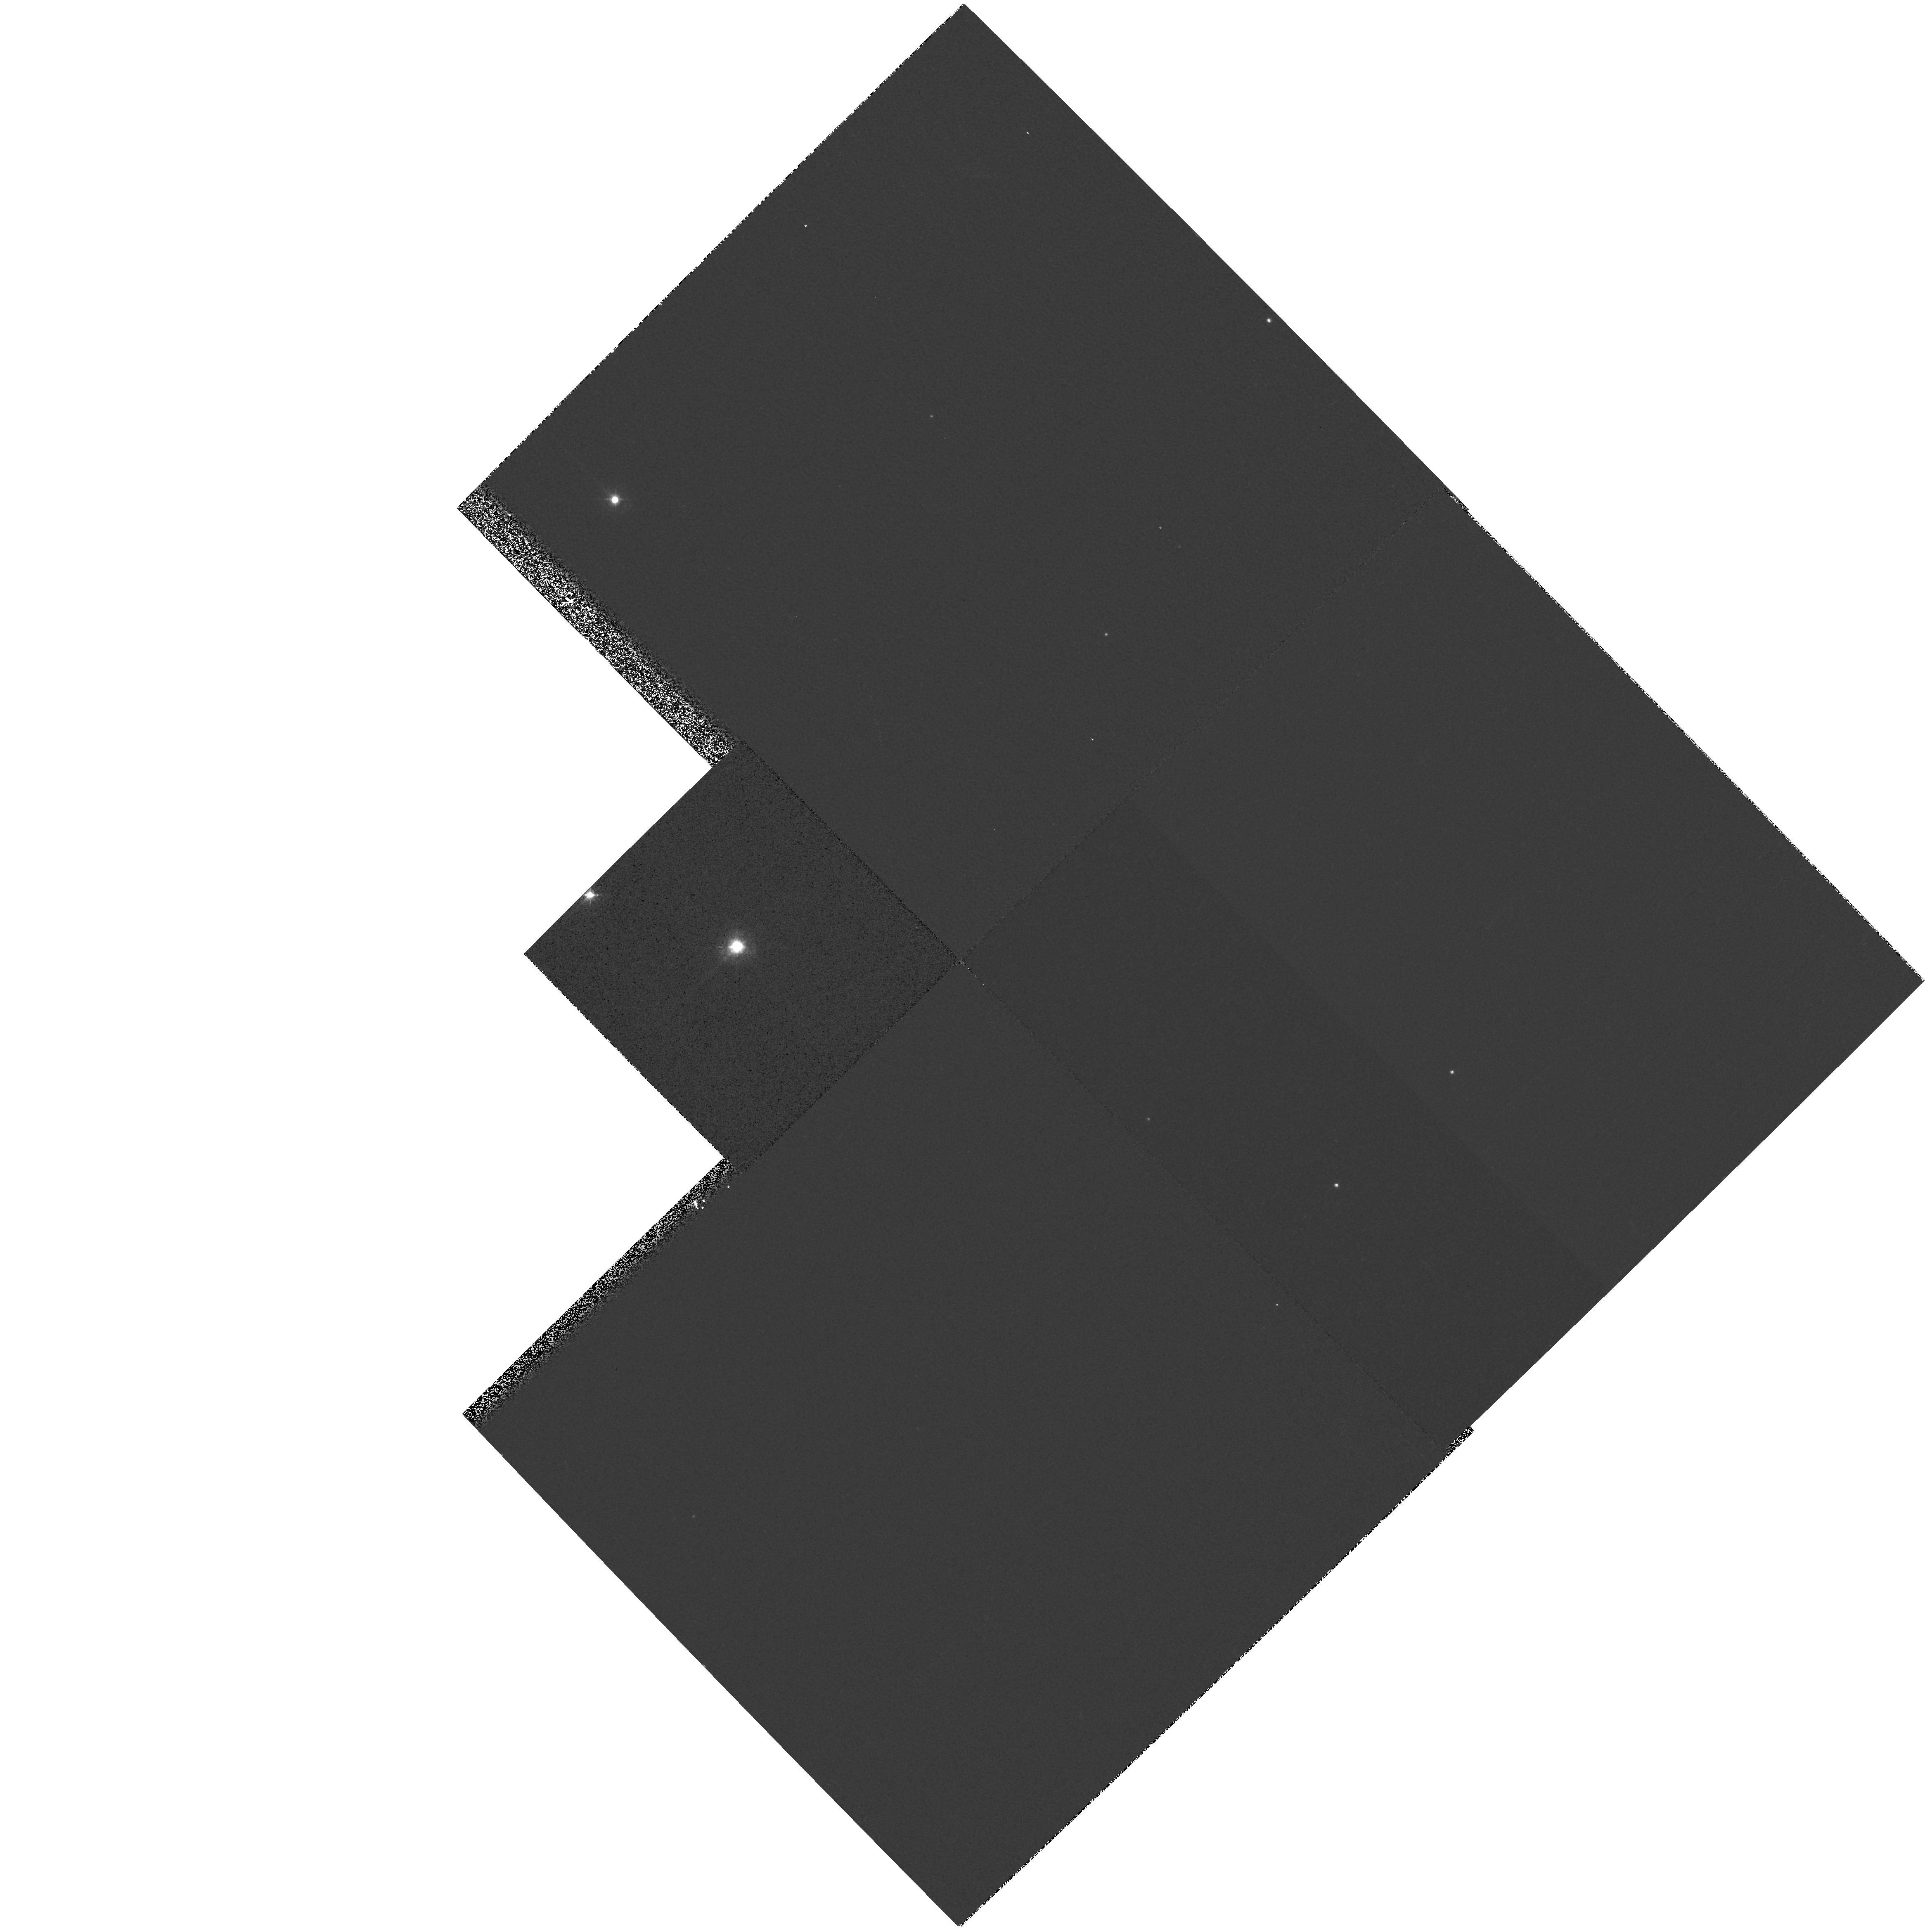
Target: VXSGR. Instrument: WFPC2/PC. Filter: F467M. Exposure: 2 min. Observation ID: hst_8099_04_wfpc2_pc_f467m_u5ho04

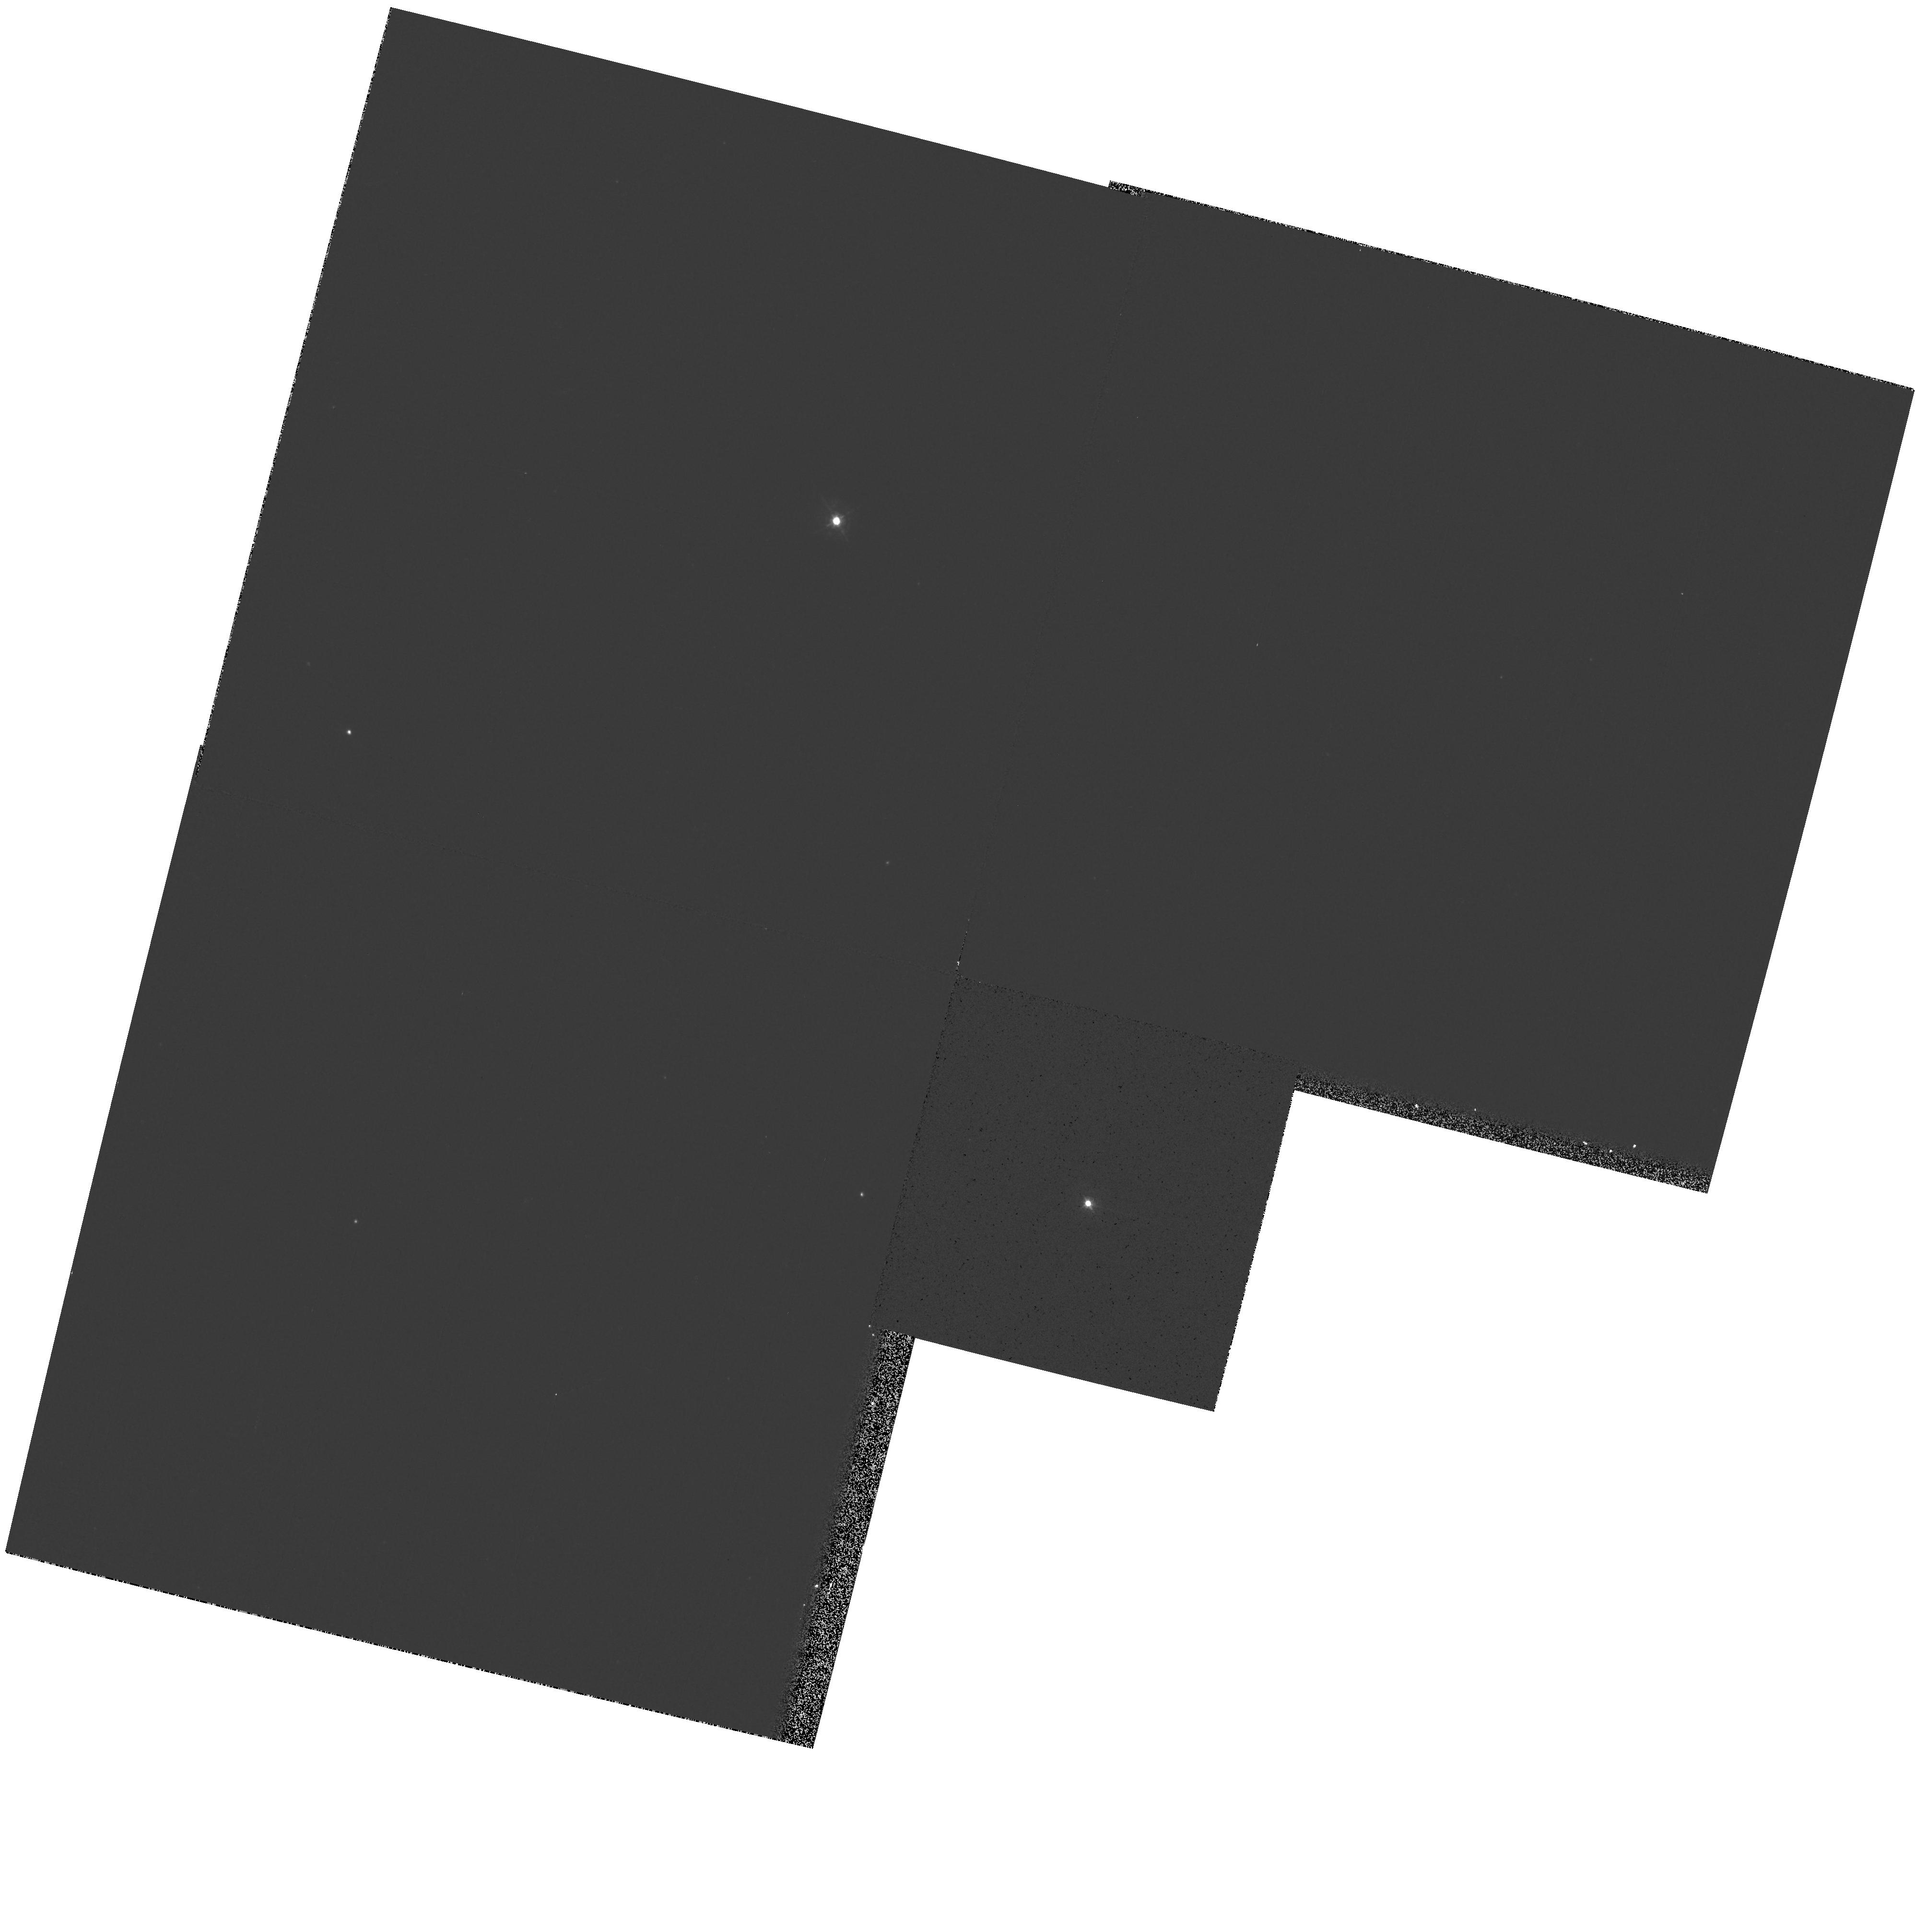
Target: SPER. Instrument: WFPC2/PC. Filter: F467M. Exposure: 1 min. Observation ID: hst_8099_05_wfpc2_pc_f467m_u5ho05

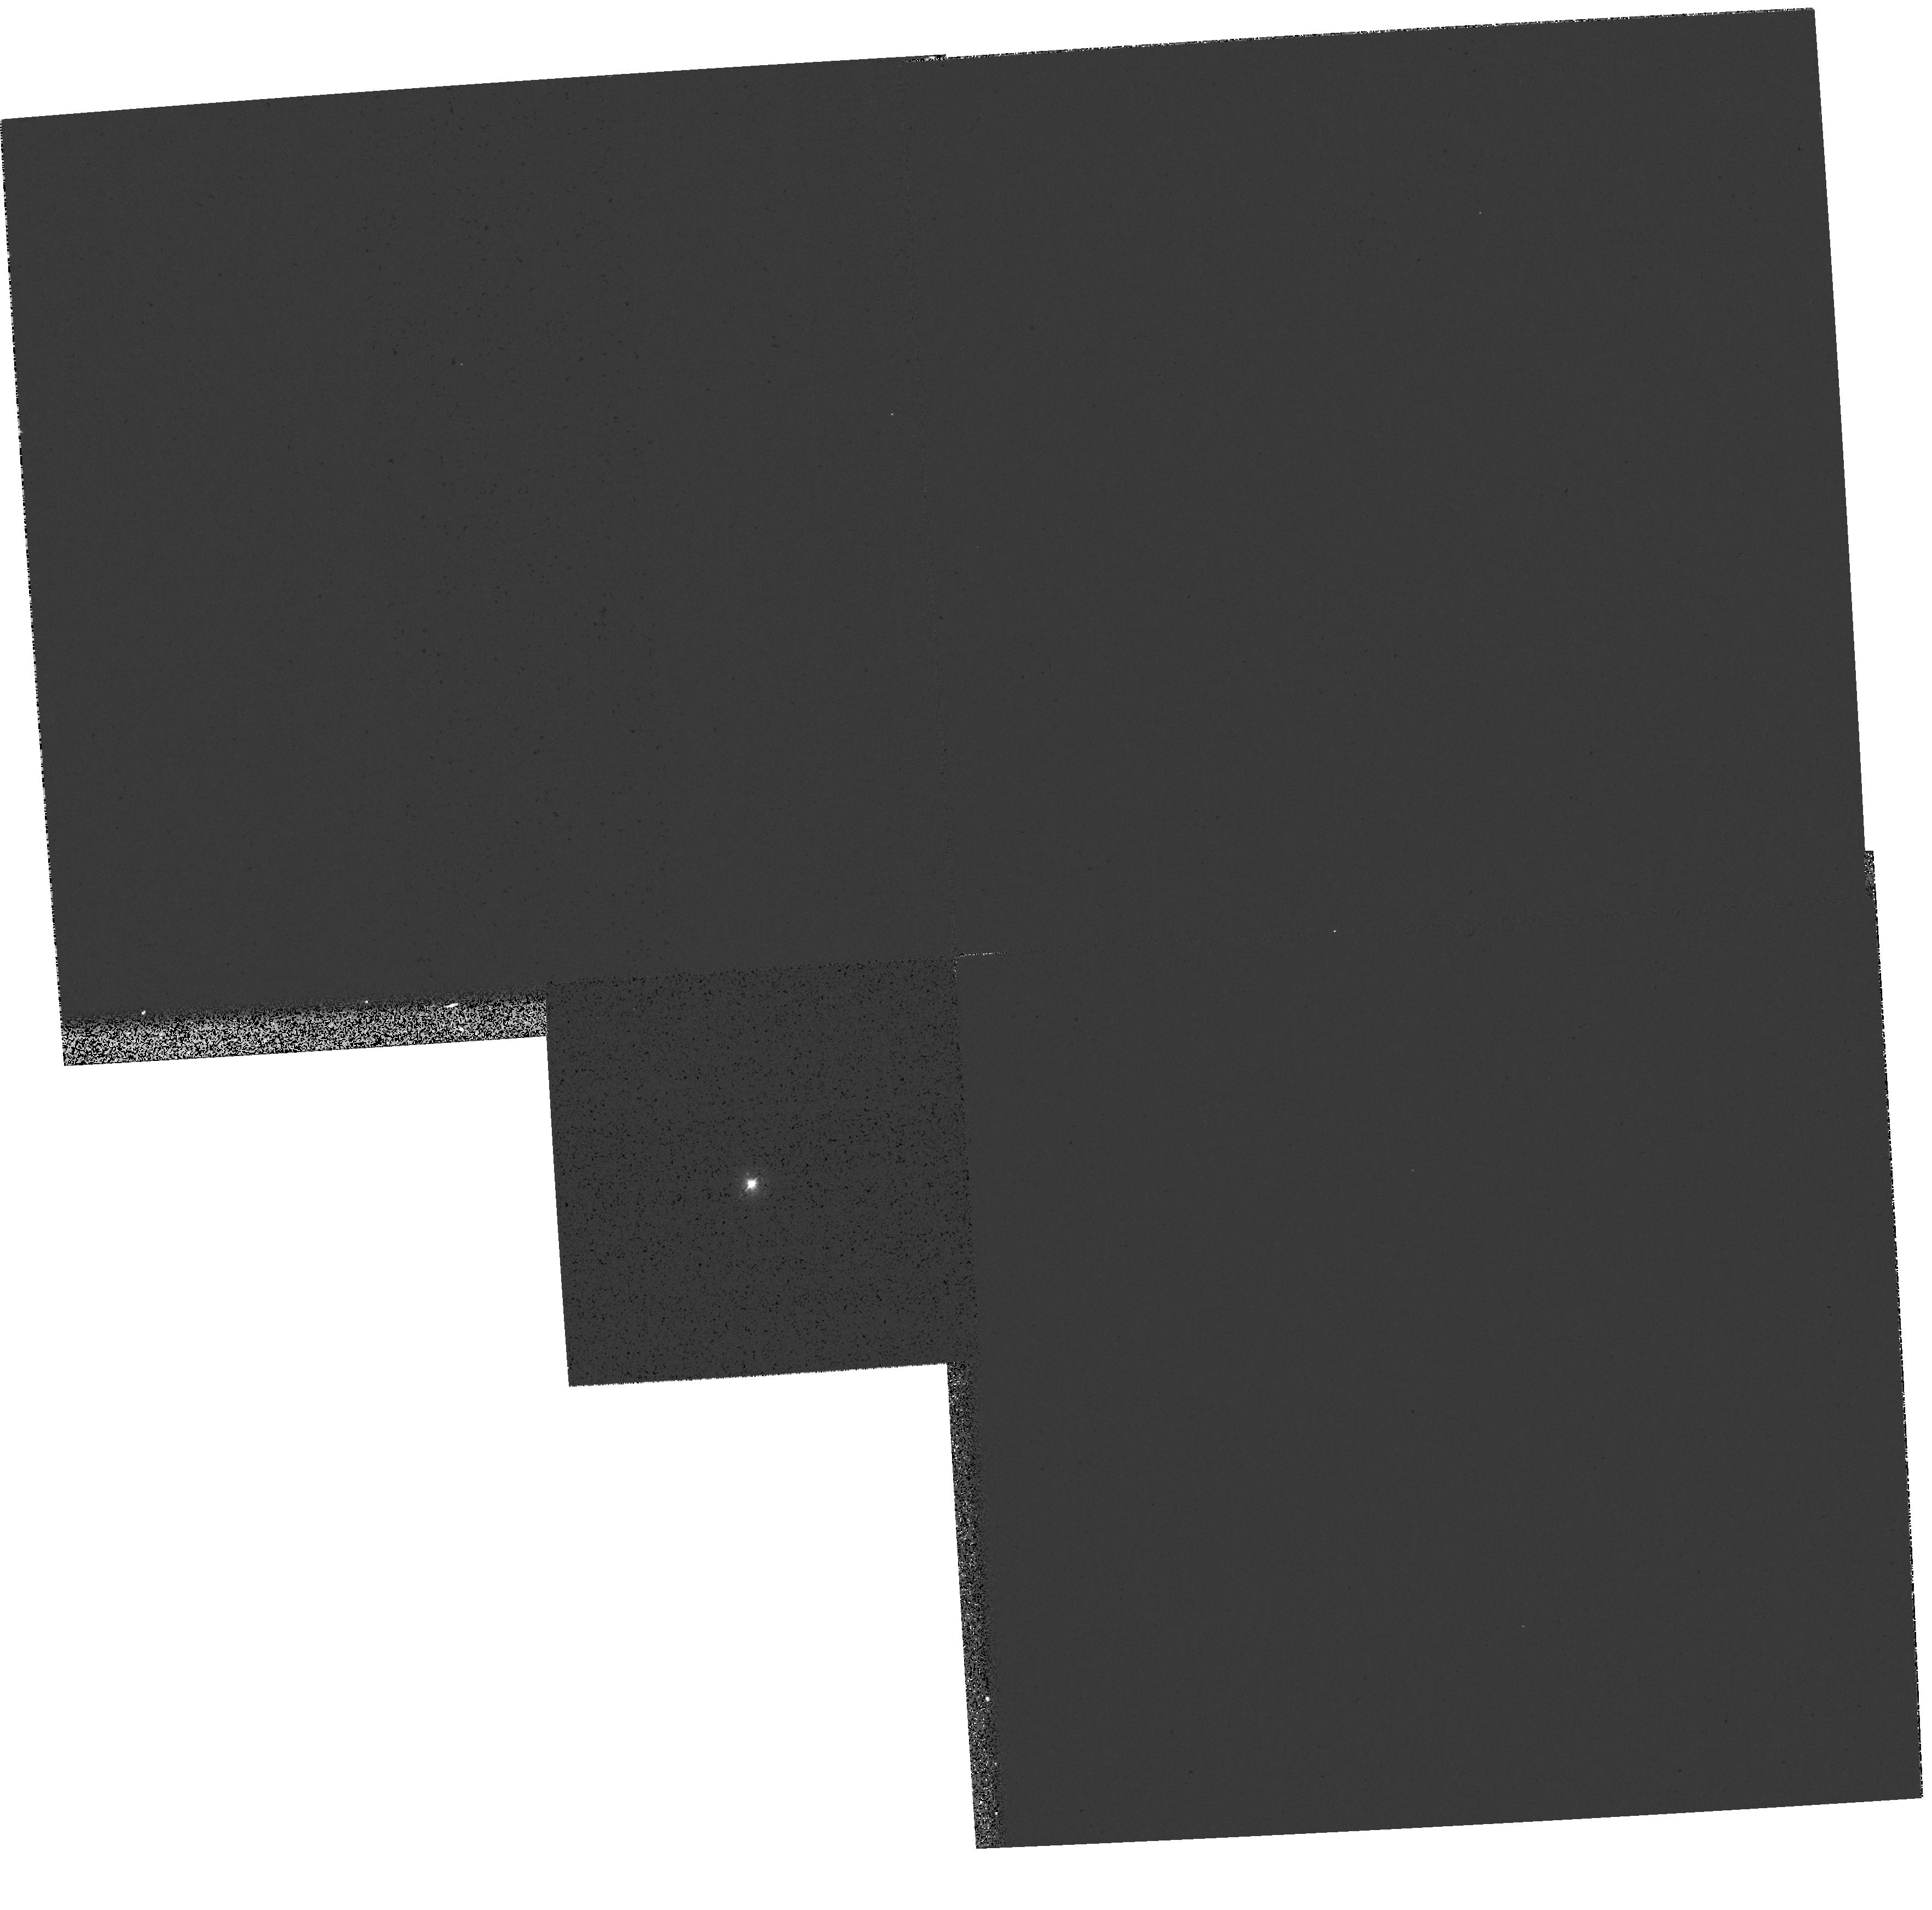
Target: RHOCAS. Instrument: WFPC2/PC. Filter: F375N. Exposure: 1 min. Observation ID: hst_8099_02_wfpc2_pc_f375n_u5ho02

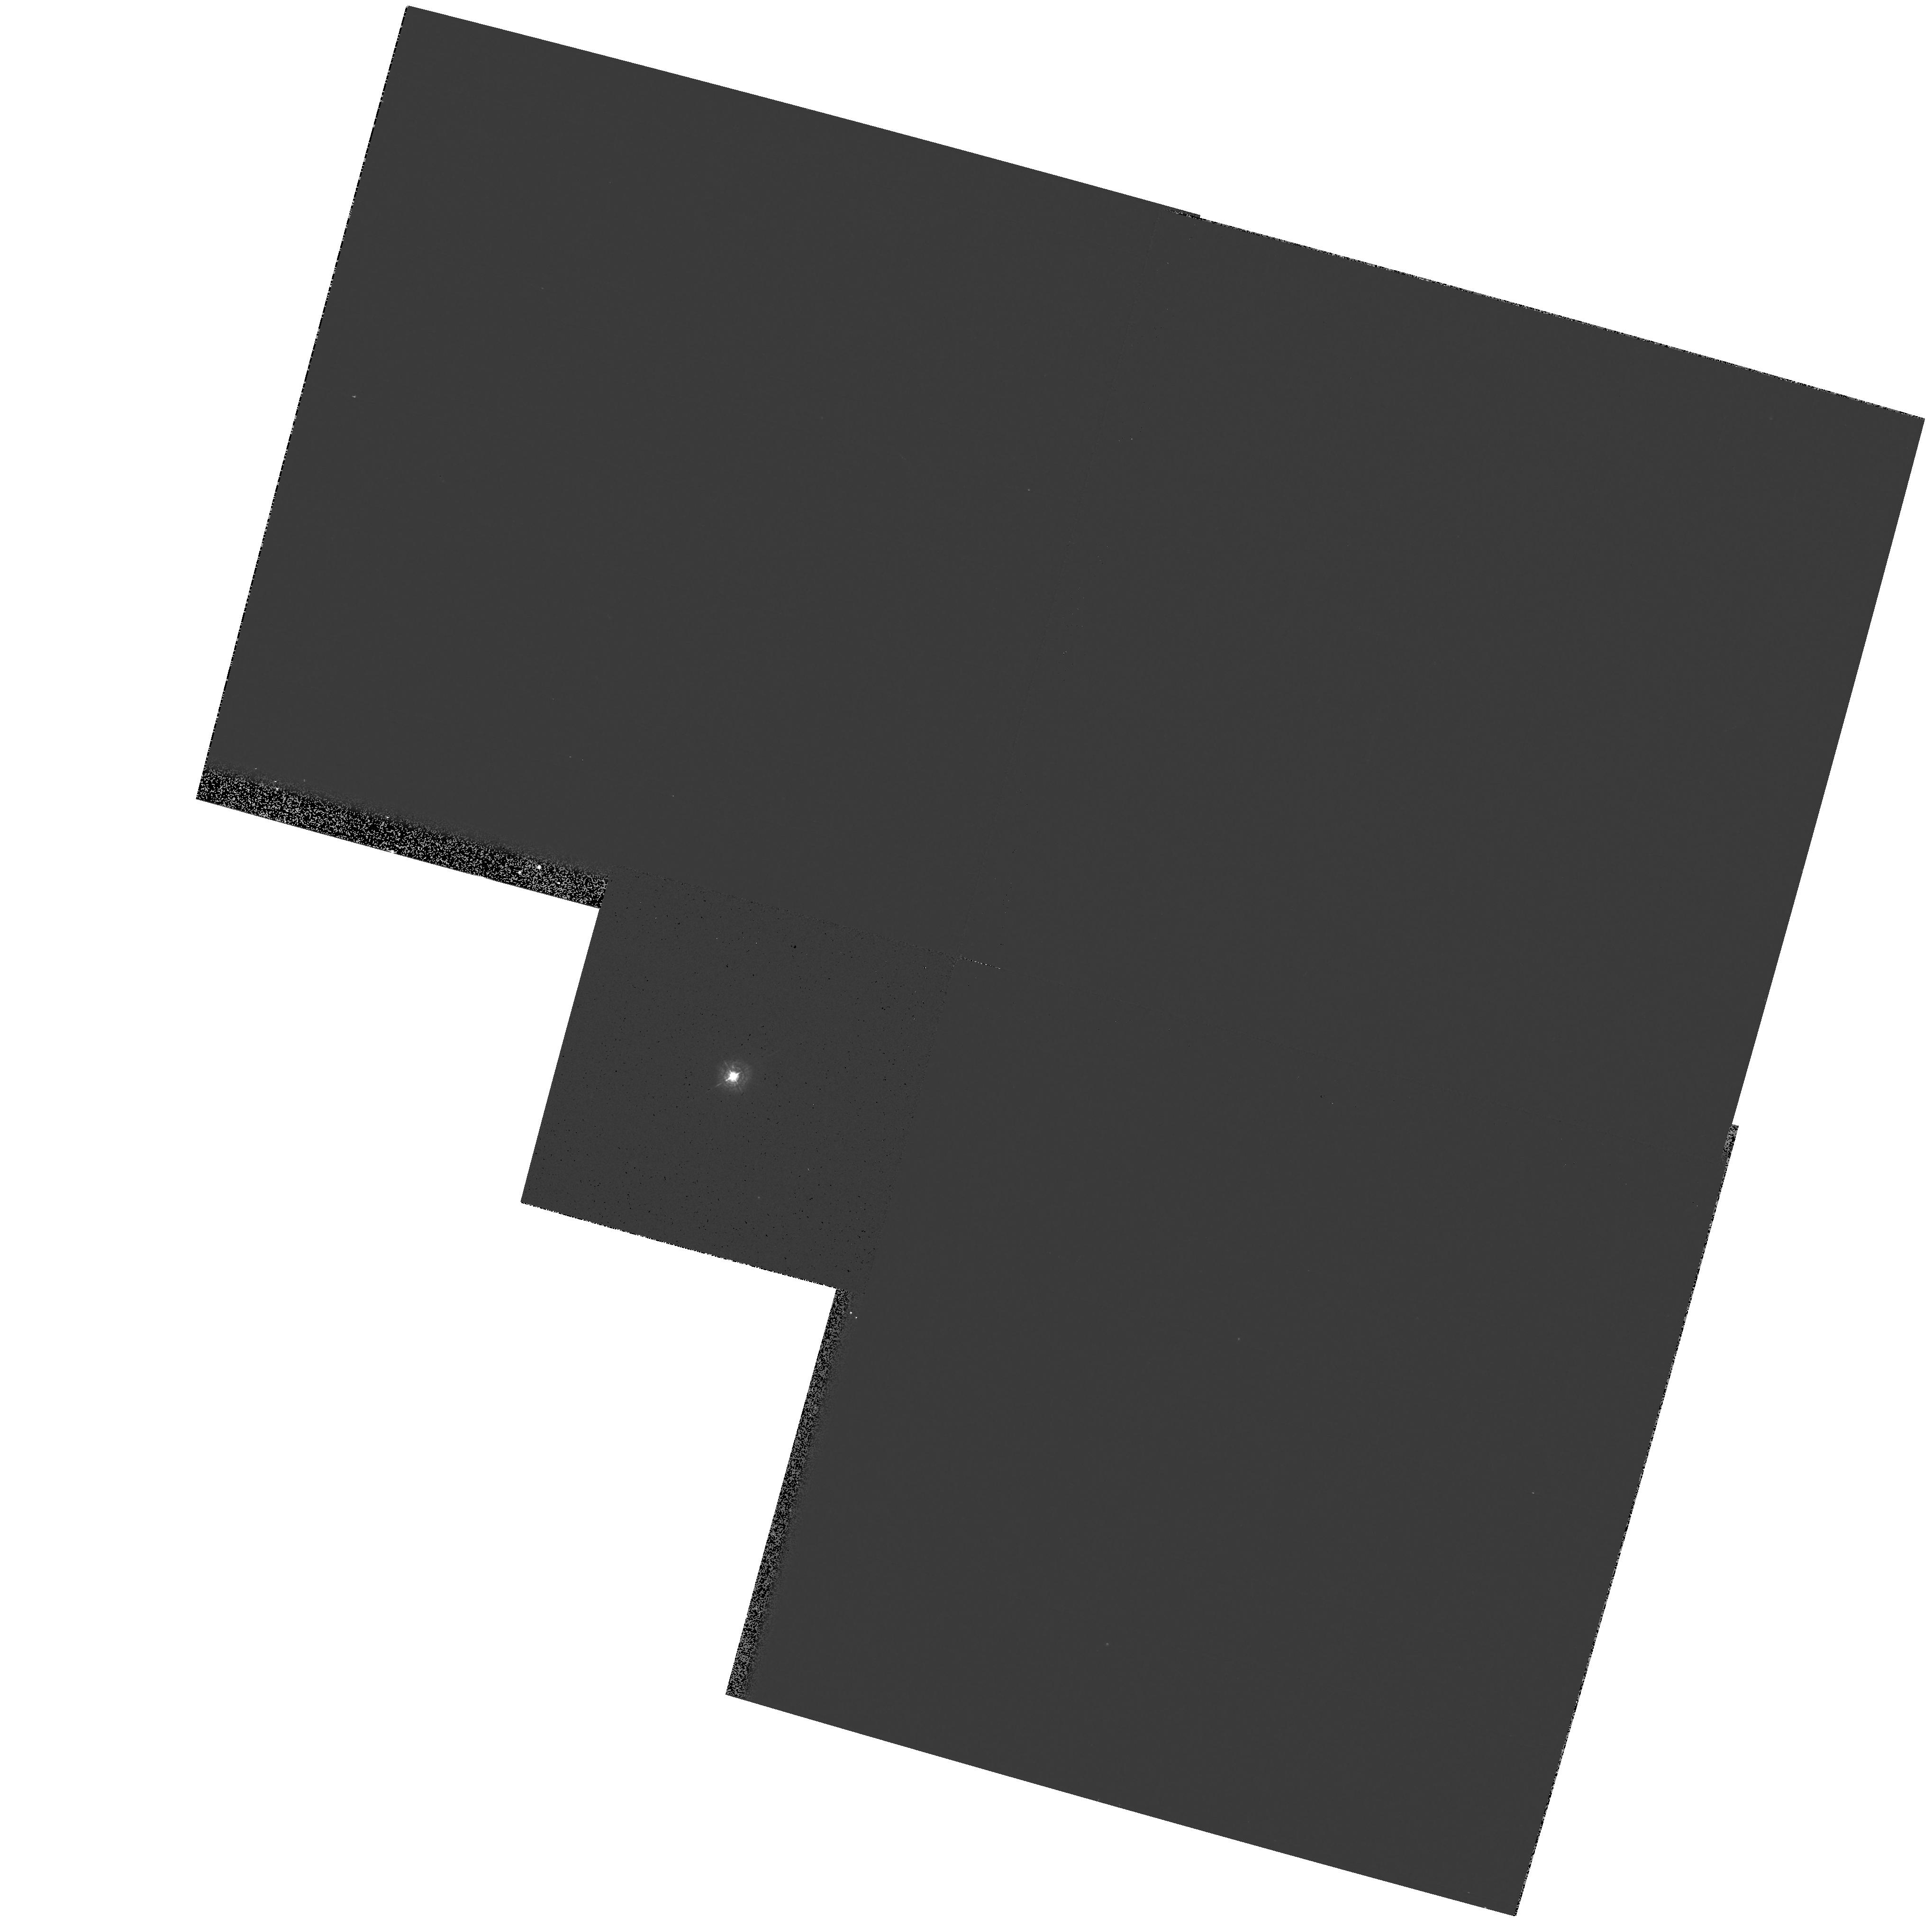
Target: HR8752. Instrument: WFPC2/PC. Filter: F375N. Exposure: 3 min. Observation ID: hst_8099_06_wfpc2_pc_f375n_u5ho06

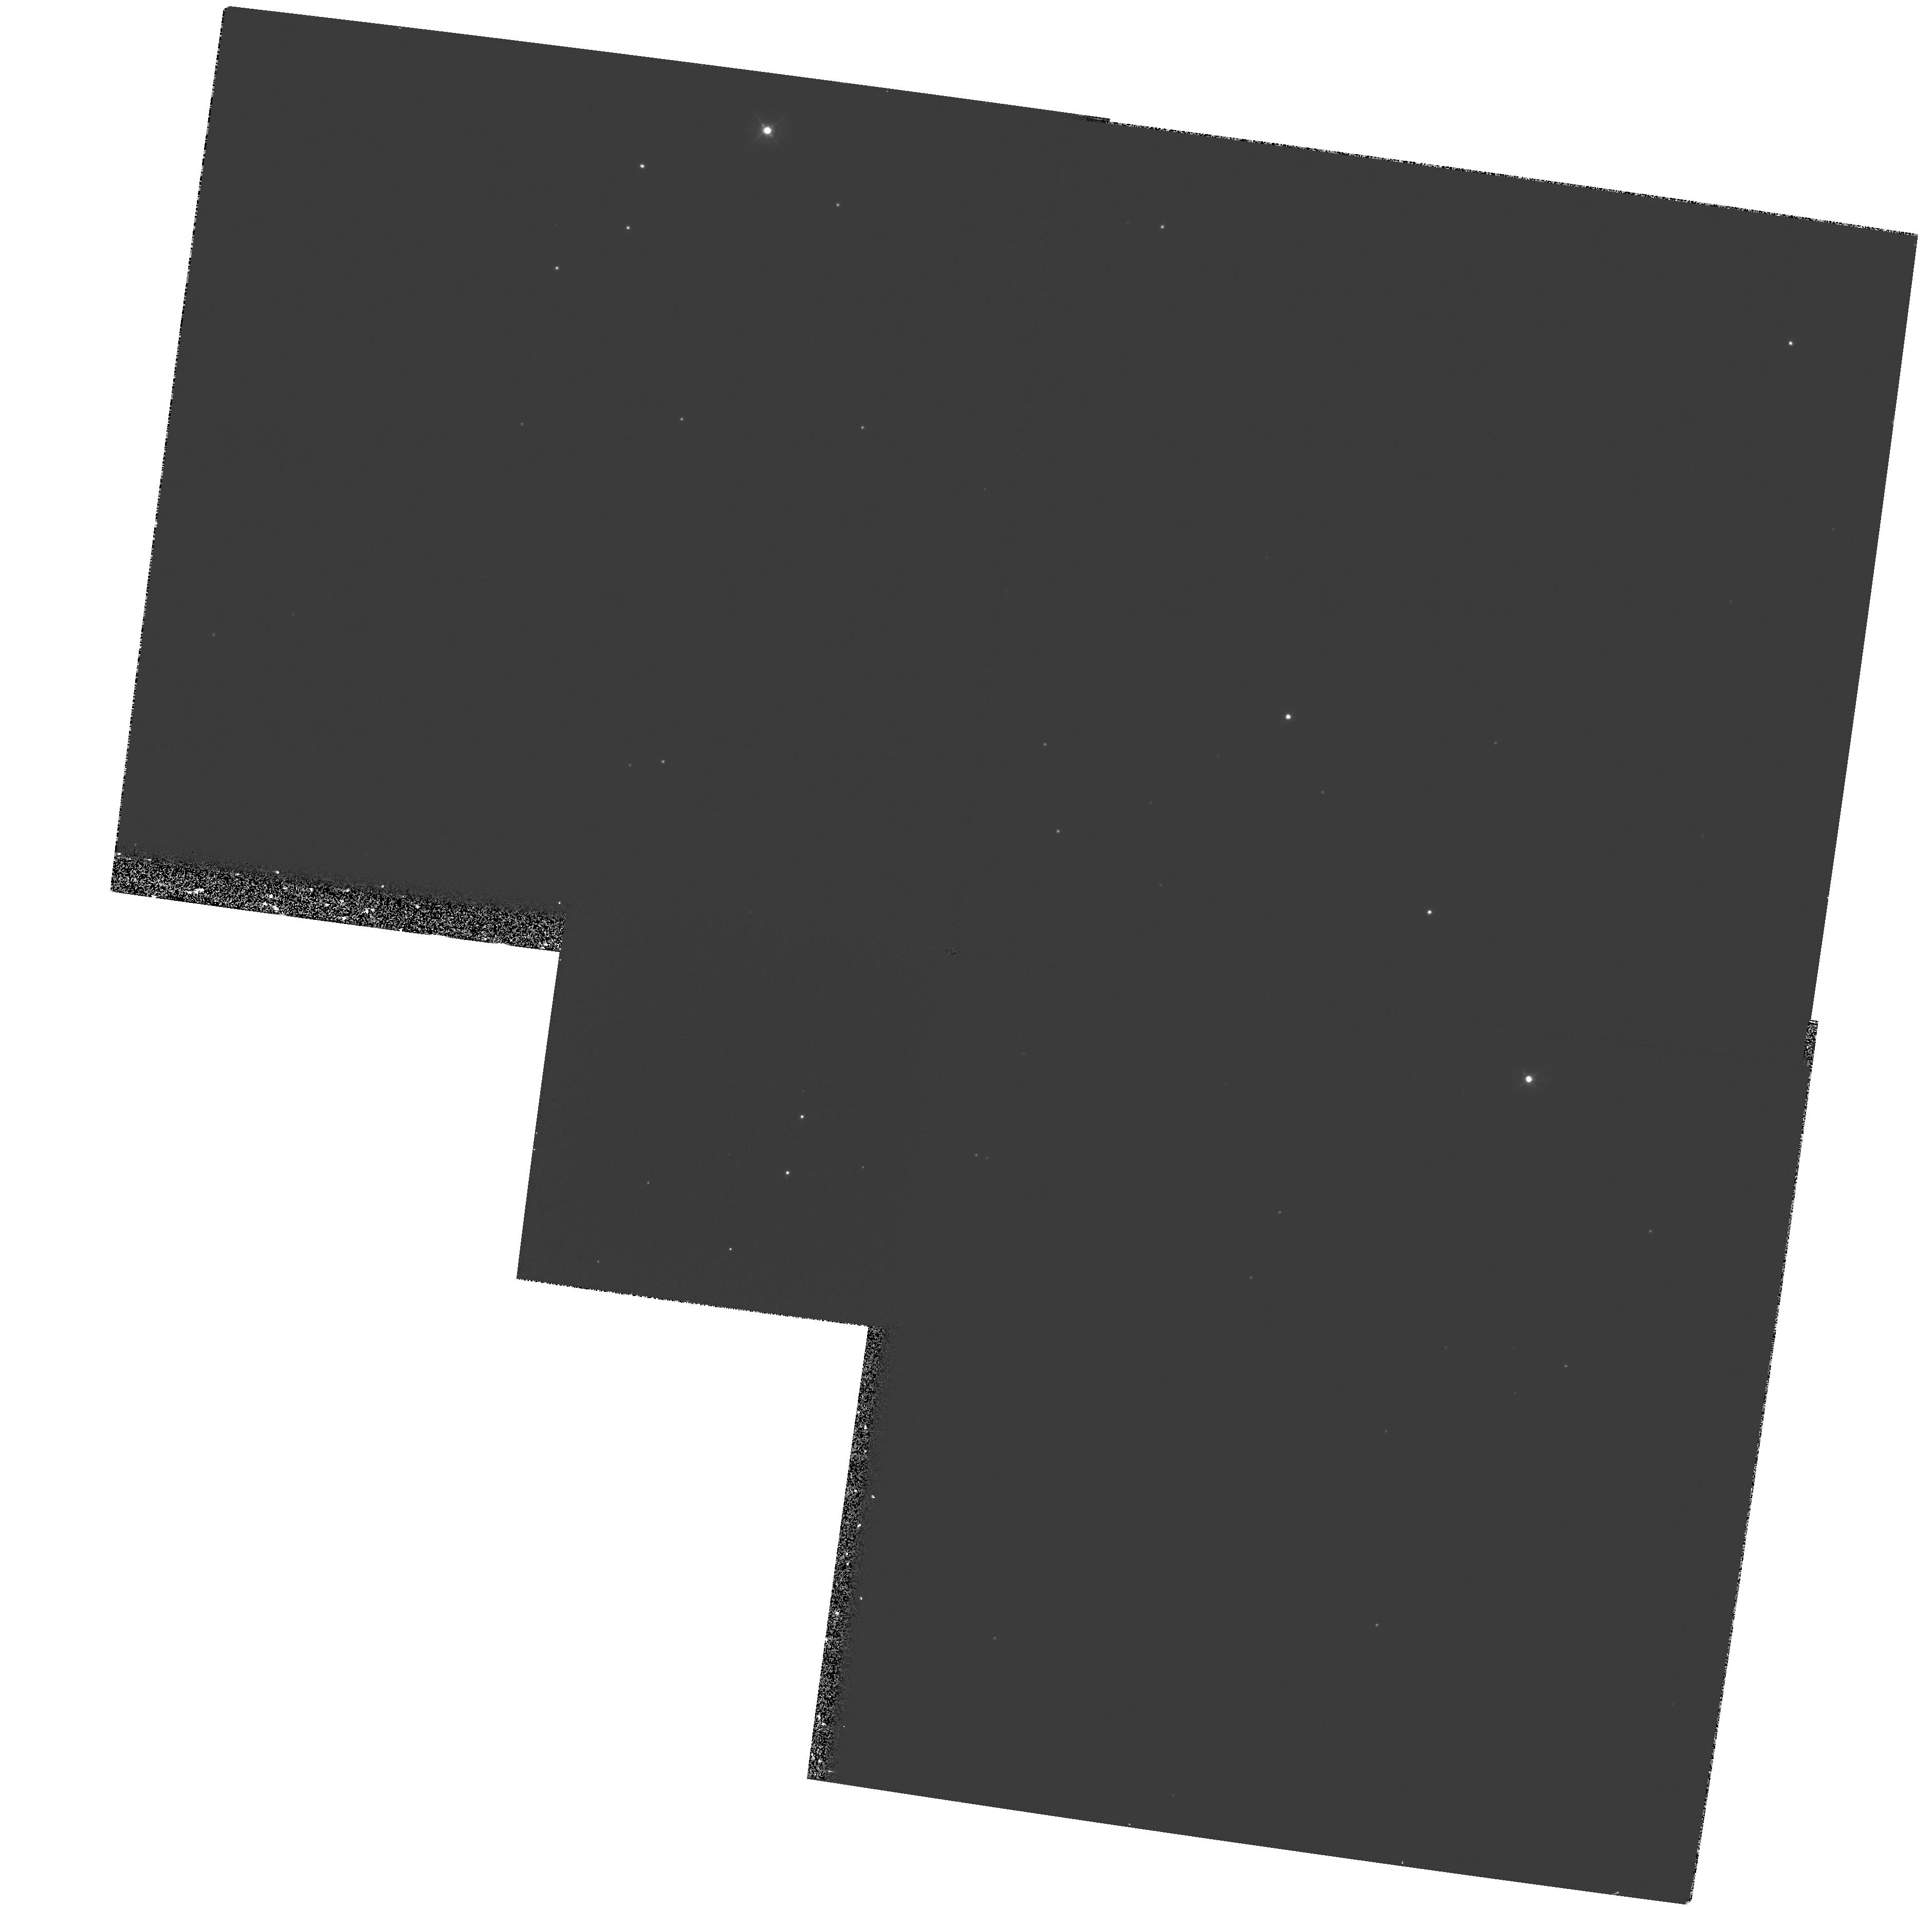
Target: NMLCYG. Instrument: WFPC2/PC. Filter: F439W. Exposure: 50 min. Observation ID: hst_8099_01_wfpc2_pc_f439w_u5ho01

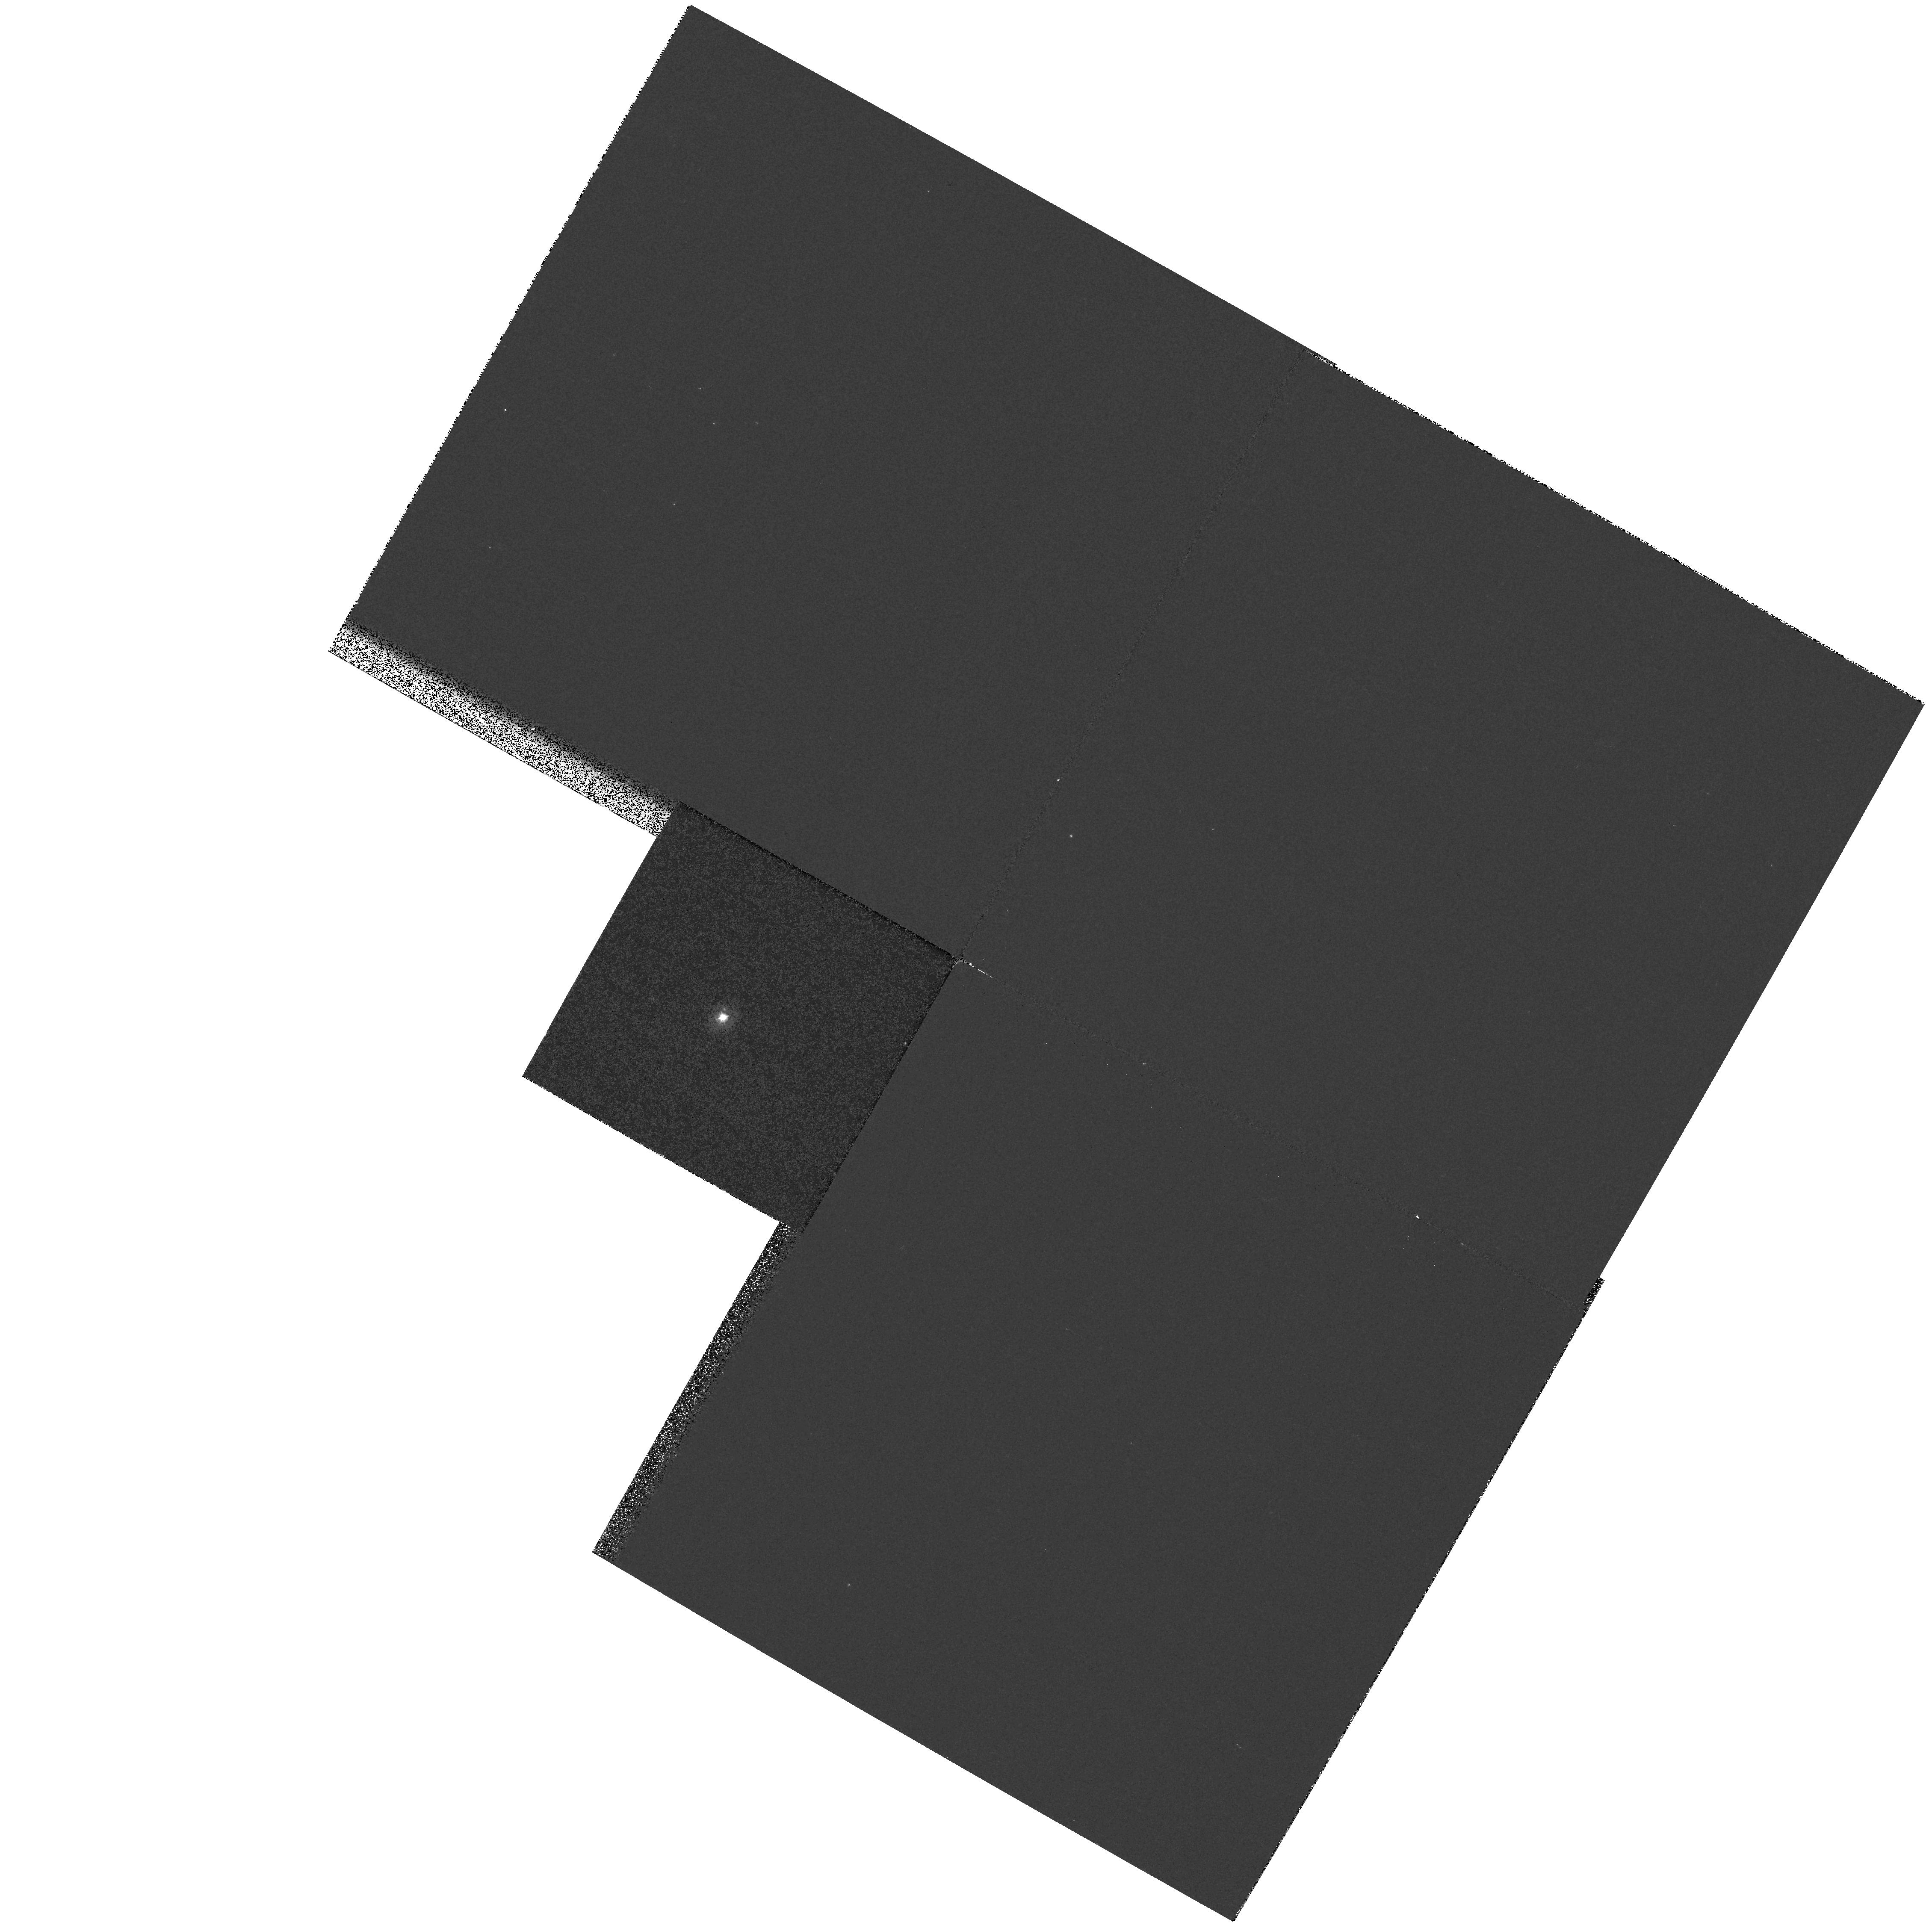
Target: MUCEP. Instrument: WFPC2/PC. Filter: F375N. Exposure: 4 min. Observation ID: hst_8099_03_wfpc2_pc_f375n_u5ho03

Imaging the Circumstellar Environments of the Cool Hypergiants (PI: Humphreys, Roberta M.)

The cool hypergiants are evolved massive stars that lie just below the empirical upper luminosity boundary in the HR Diagram, with spectral types ranging from late A to M. Our recent observations of two of these stars have yielded surprising results about their circumstellar environments including evidence for bi-polarity, equatorial disks, and multiple high mass loss events. To fully understand their mass loss histories, we need to sample these stars at a variety of stages during their brief evolution as cool hypergiants. We propose high resolution imaging of 8 of the most luminous known cool stars. The presence or lack of fossil shells, equatorial ejecta, jets and other structures in their circumstellar environments will be a record of their current and prior mass loss episodes. Each star has been selected on the basis of its infrared emission, strong molecular emission, or peculiar spectroscopic variations to give us a snapshot of different steps in their evolution across the top of the HR Diagram.